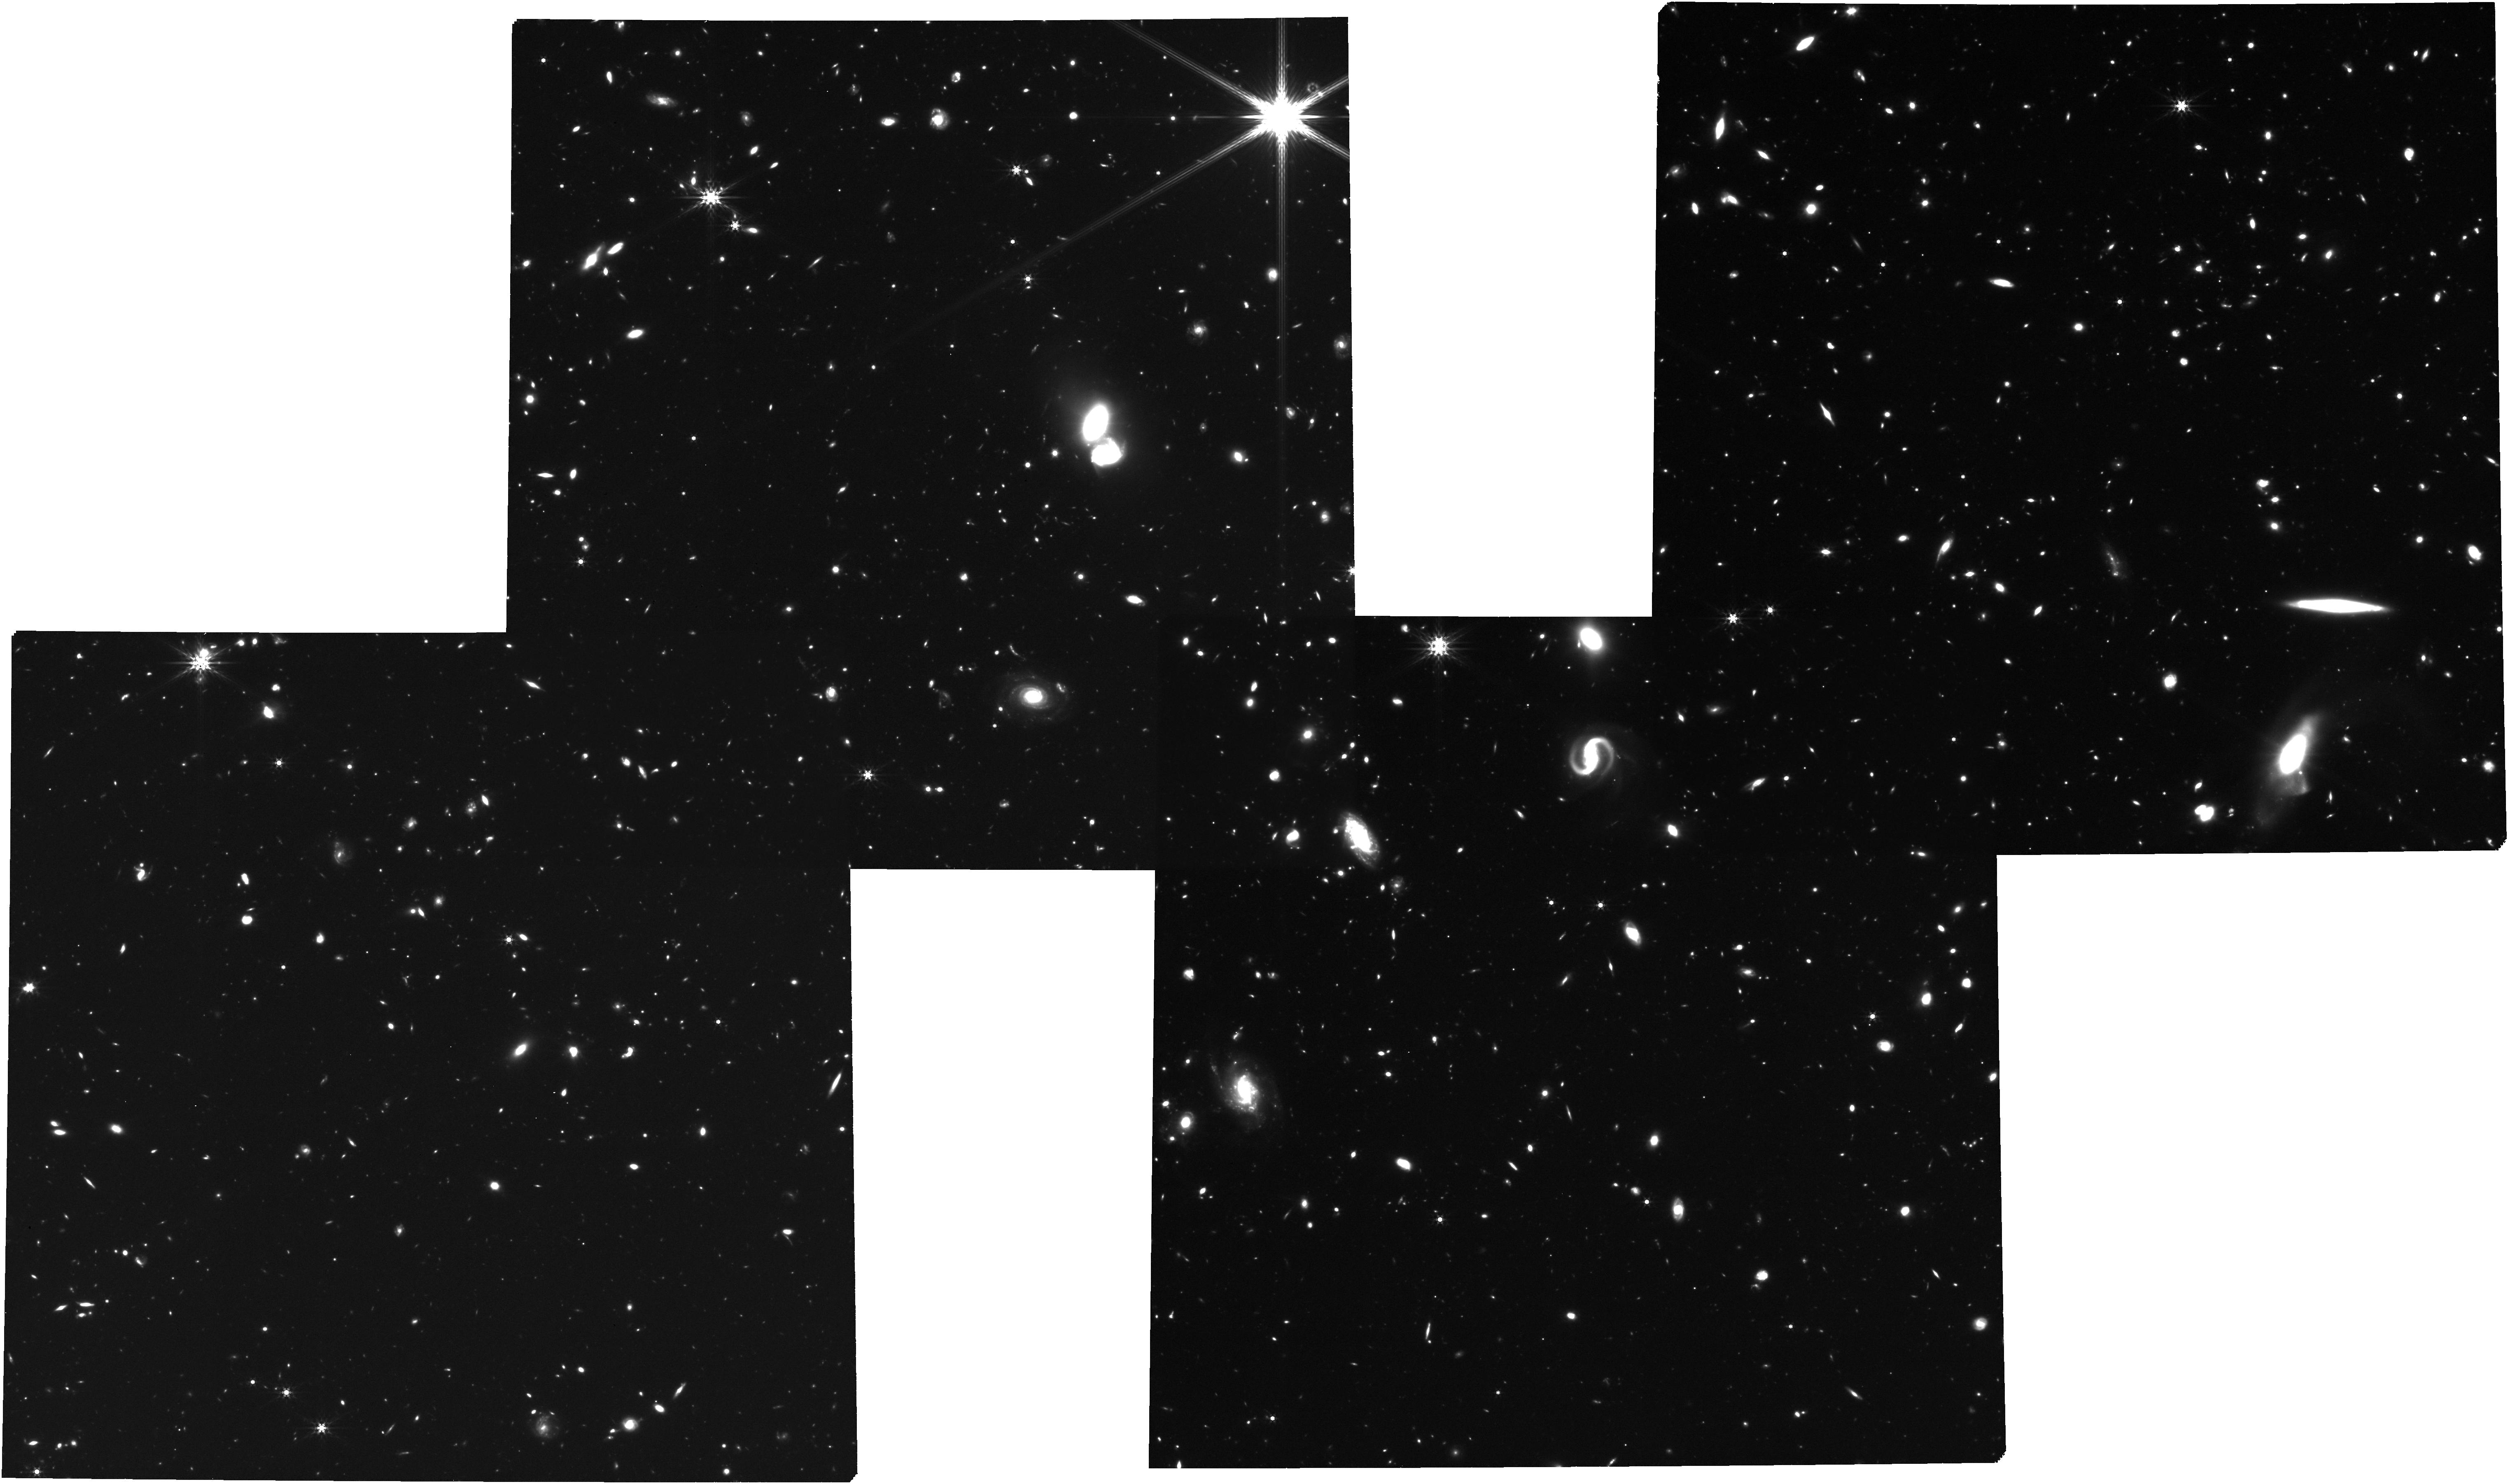
Target: J0910m0414_all_objects_new
Instrument: NIRCAM
Filter: F444W
Exposure: 3.5 h
Observation ID: jw02028-o001_t006_nircam_clear-f444w

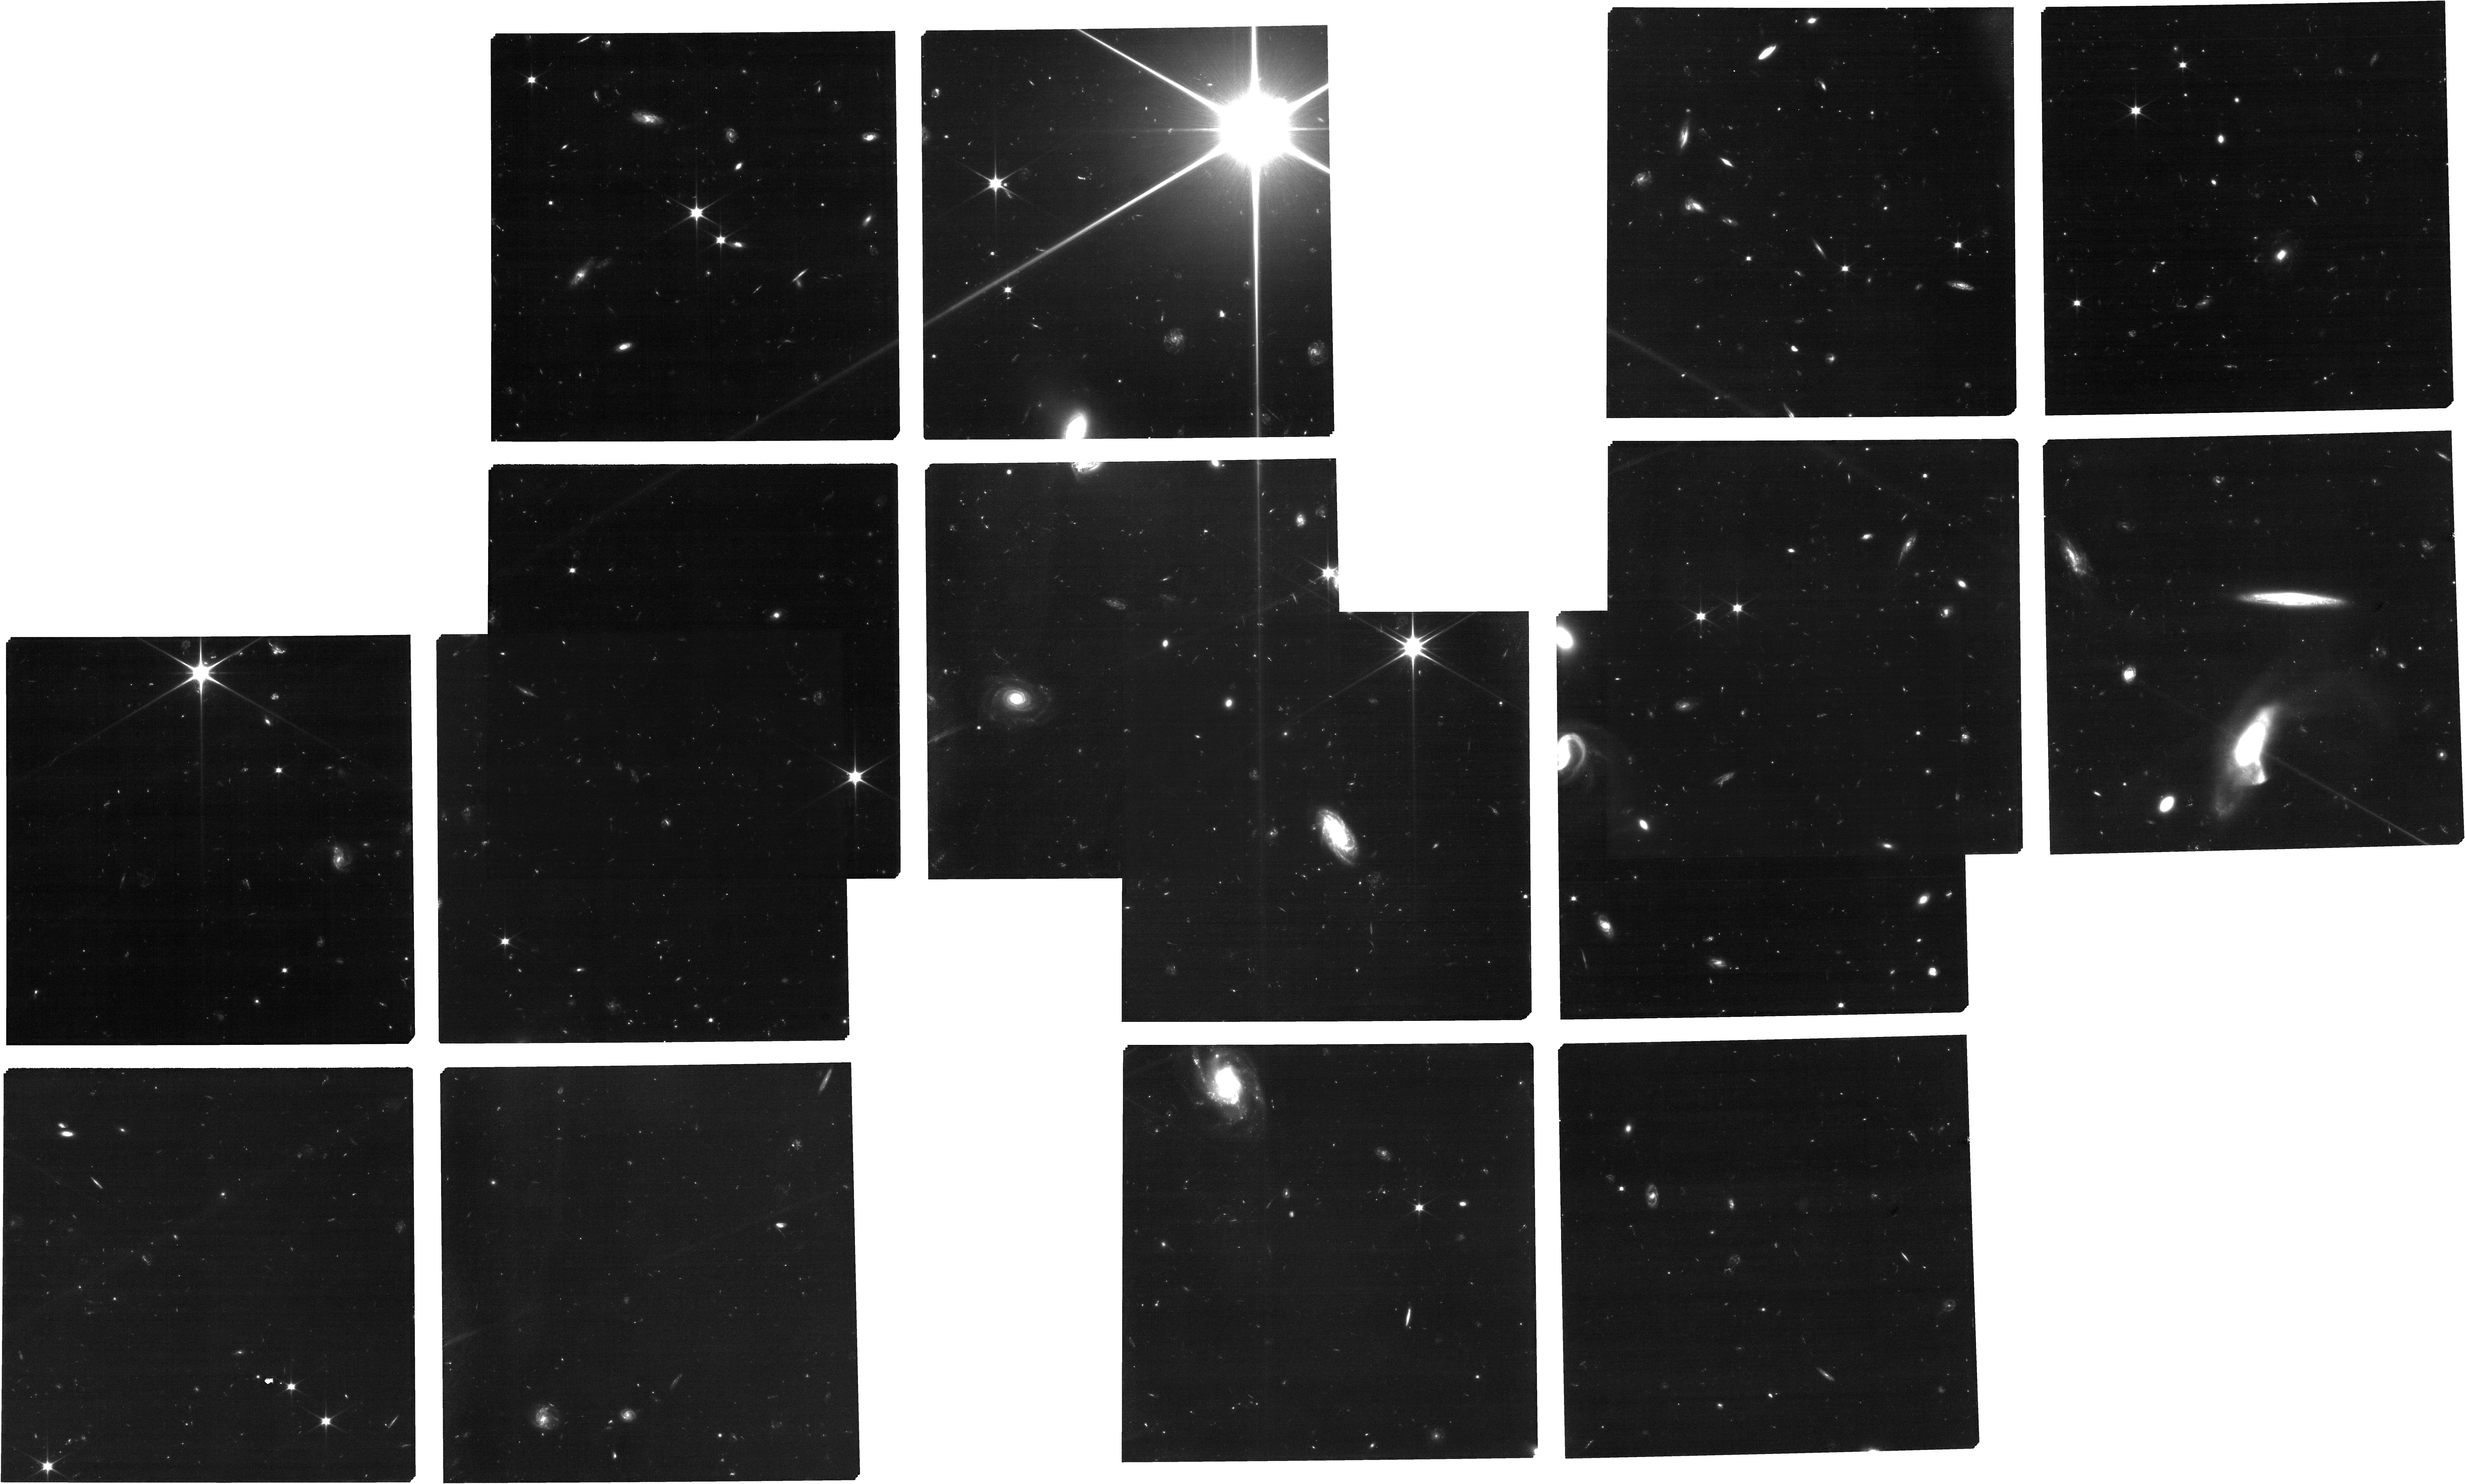
Target: J0910m0414_all_objects_new
Instrument: NIRCAM
Filter: F070W
Exposure: 3.5 h
Observation ID: jw02028-o001_t006_nircam_clear-f070w

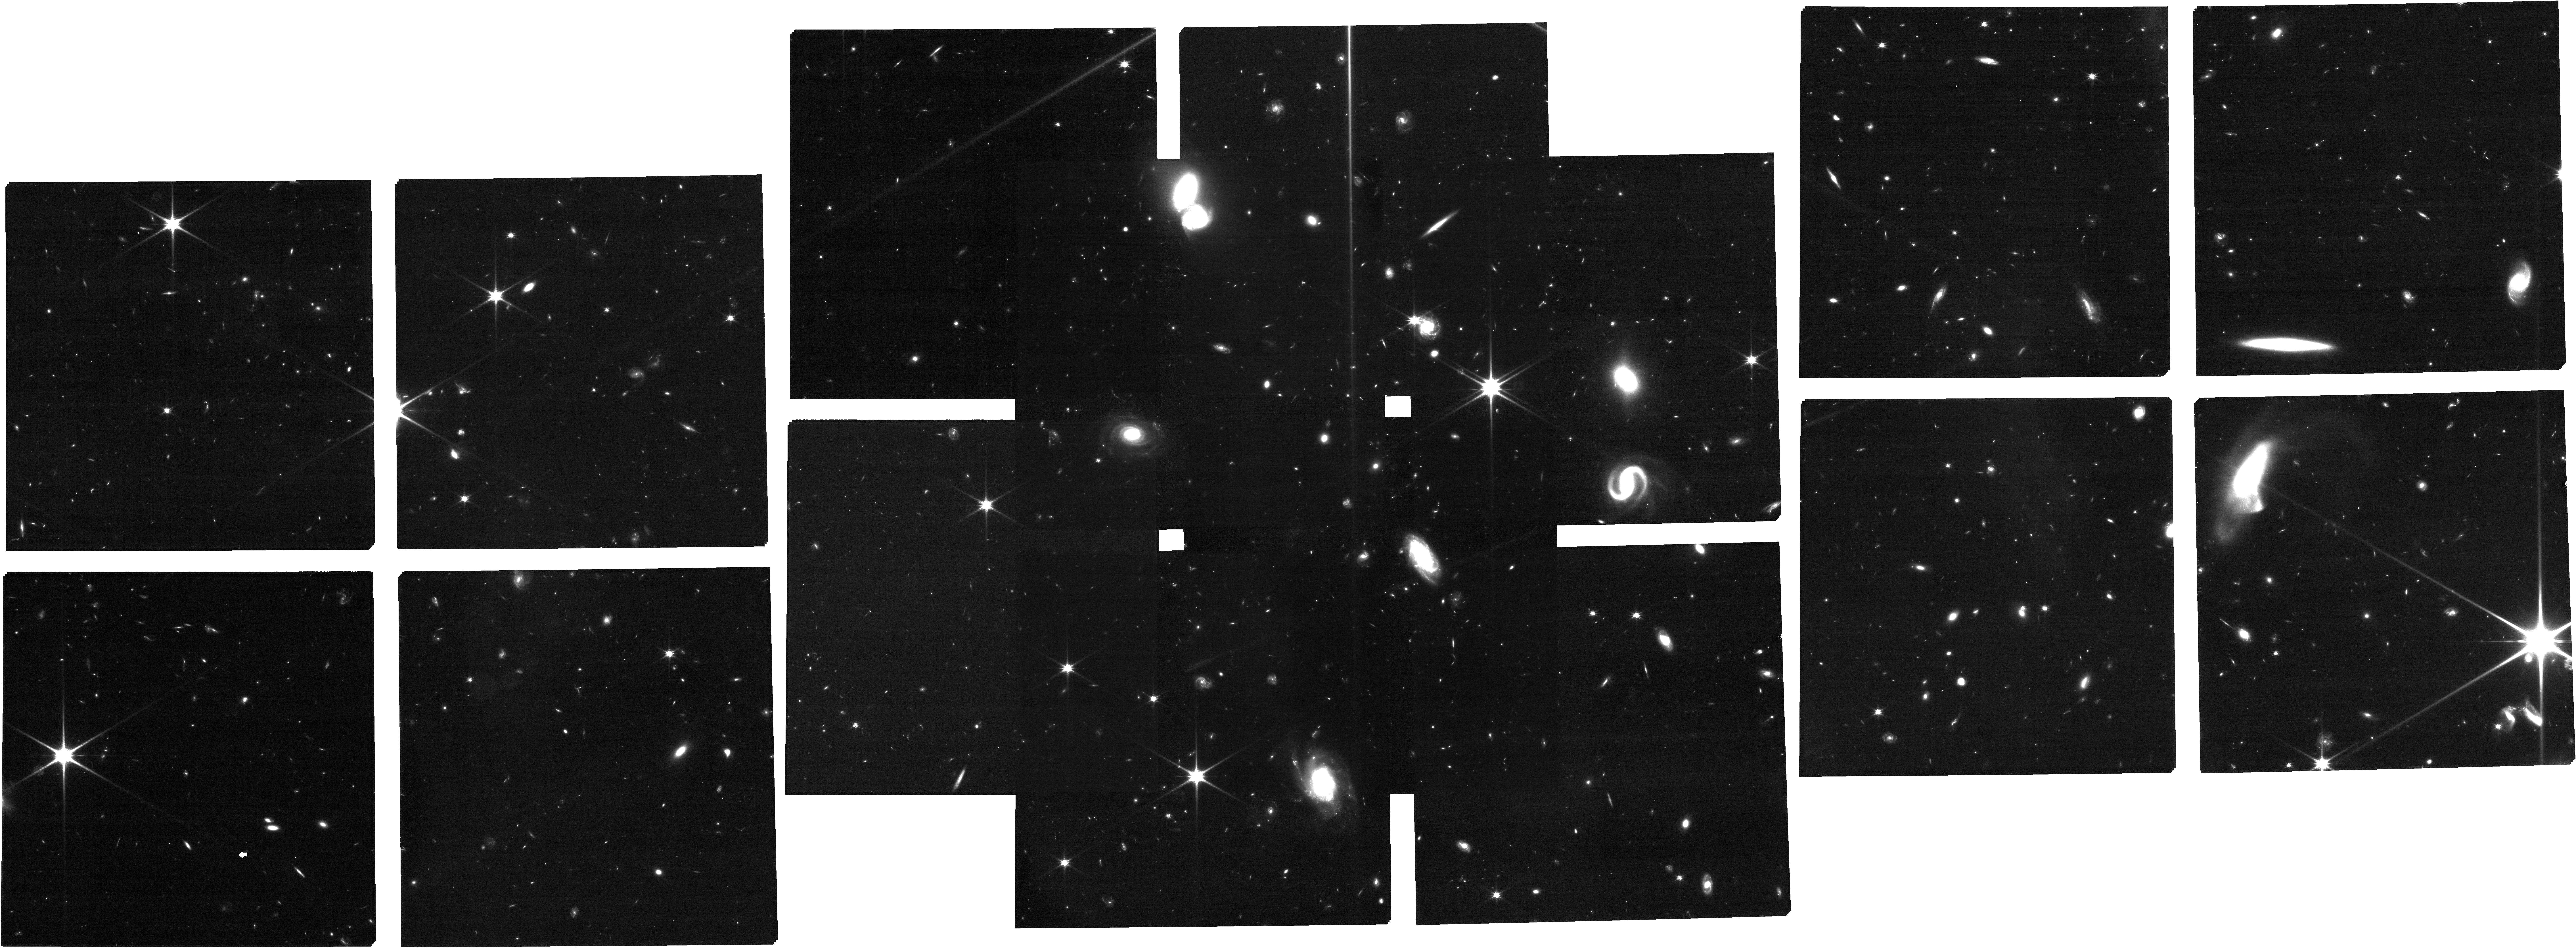
Target: J0910m0414_all_objects_new
Instrument: NIRCAM
Filter: F115W
Exposure: 2.1 h
Observation ID: jw02028-o001_t006_nircam_clear-f115w

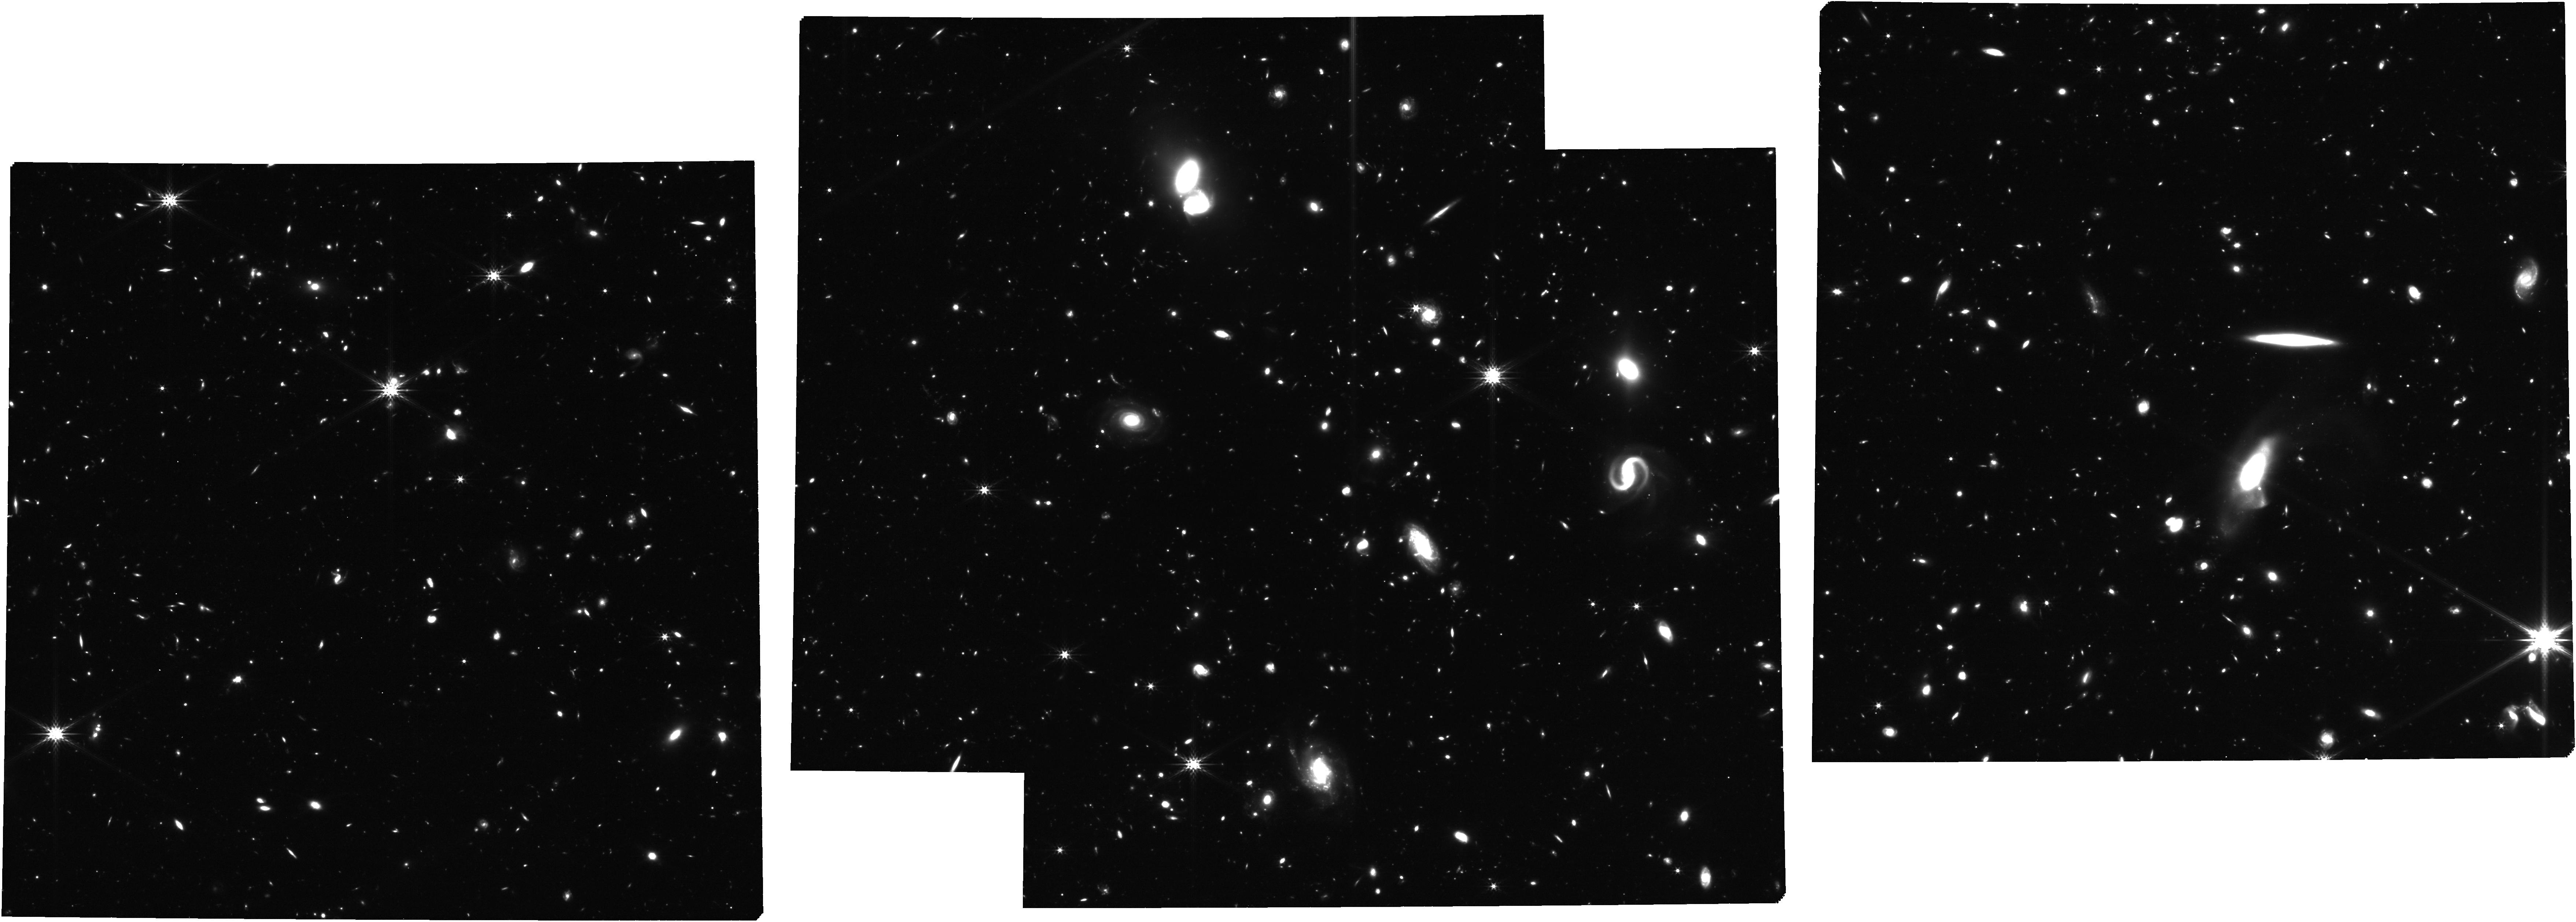
Target: J0910m0414_all_objects_new
Instrument: NIRCAM
Filter: F356W
Exposure: 2.1 h
Observation ID: jw02028-o001_t006_nircam_clear-f356w

Mapping A Distant Protocluster Anchored by A Luminous Quasar in the Epoch of Reionization (PI: Wang, Feige)

Theoretical models predict that luminous quasars should act as signposts for protoclusters in the young Universe. However, despite extensive searching, protoclusters traced by quasars have not yet been discovered in the epoch of reionization (EoR). Recent ALMA/JCMT sub-mm observations and Subaru narrow/broad band imaging of a luminous quasar at z=6.63 have finally revealed a spectacular overdensity of [CII] emitters, sub-mm galaxies, and Lyman alpha emitters, suggesting that it is the most distant known protocluster harboring quasar activity, and the first such system discovered in the EoR. An approved HST program will mosaic two 3.6'x3.6' fields, centered at the quasar and a galaxy merging system within this protocluster, respectively. The quasar, with both strong gas outflow as indicated by broad absorption lines and inflow as indicated by multiple metal absorption lines, is hosted by an extended massive merging galaxy. Moreover, the quasar host features an extremely broad [CII] line with a FWHM of 930 km/s, suggesting that this quasar resides in a deep gravitational potential and could be a progenitor of the brightest cluster galaxy (BCG). We propose NIRSpec MSA observations to identify galaxies physically associated to this protocluster by targeting galaxies selected from HST observations. The MSA observations will allow us to map the 3D structure of the protocluster, measure AGN fraction of protocluster member galaxies, and characterize the physical properties of galaxies in the most dense structure yet known in the EoR. In addition, we will perform NIRSpec IFU observation of the quasar to study the formation of the BCG progenitor.